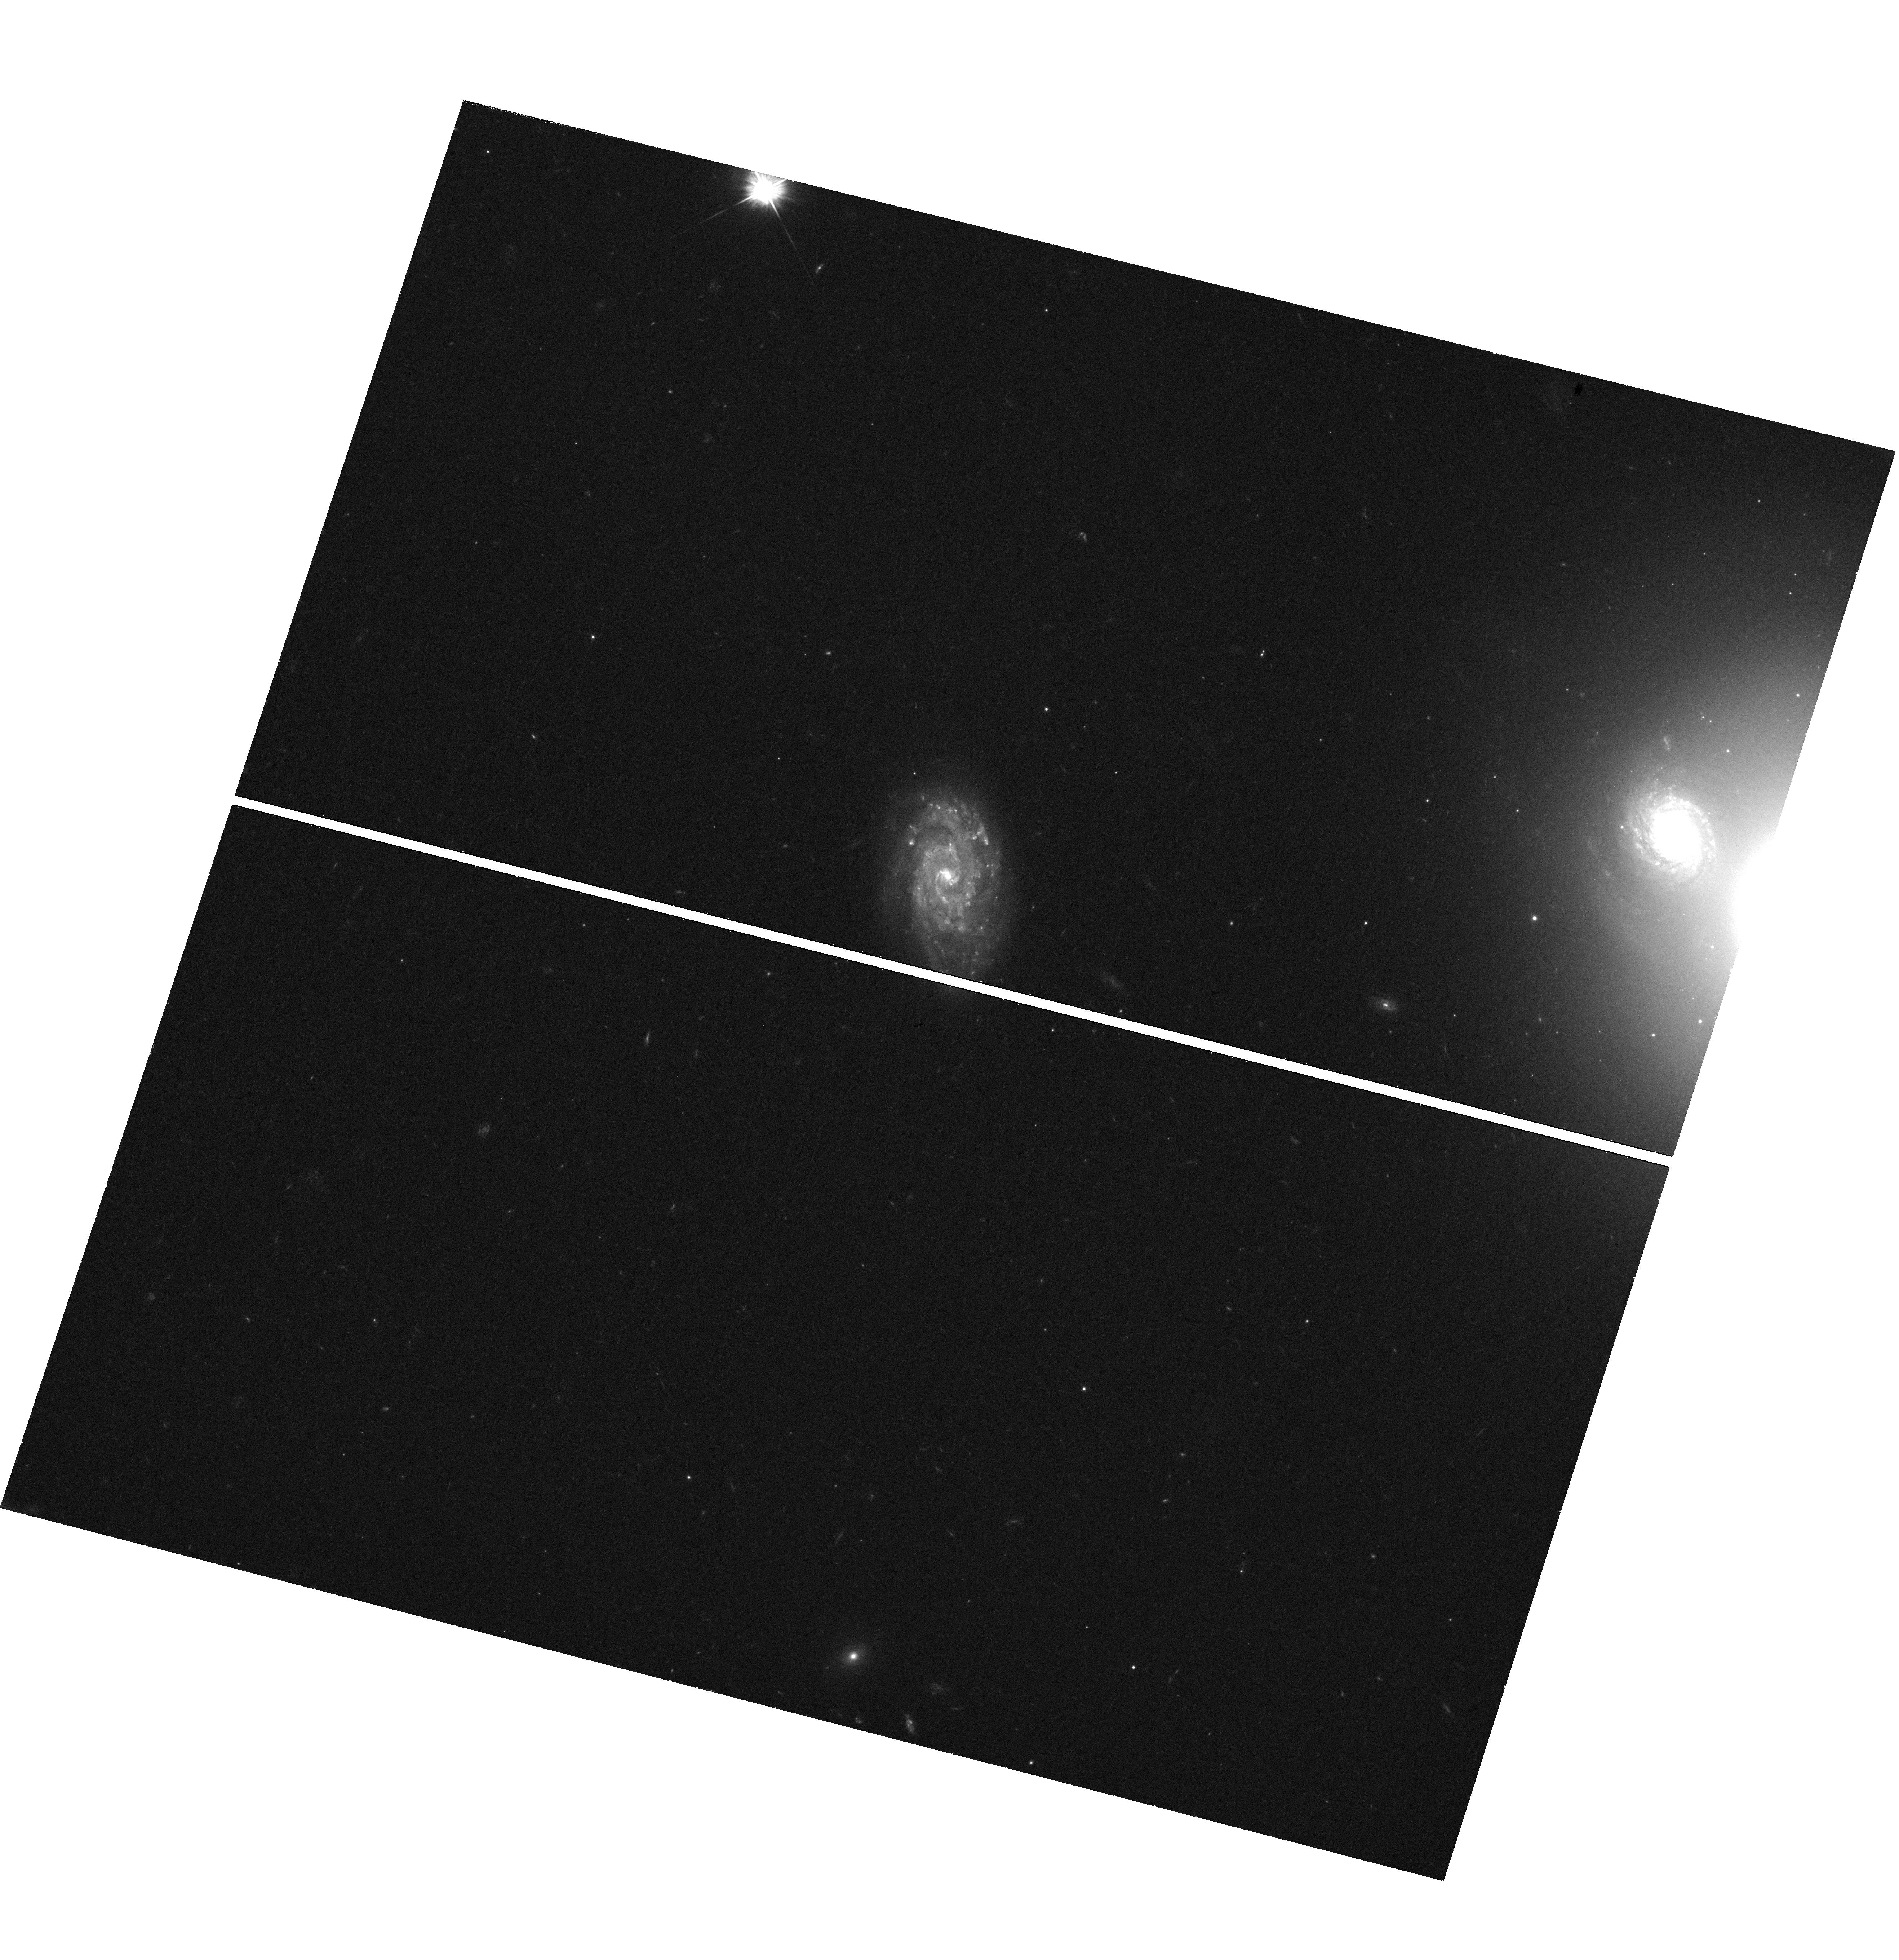
Target: CXOU-J122518.6+144545
Instrument: WFC3/UVIS
Filter: F475W
Exposure: 42 min
Observation ID: hst_13511_01_wfc3_uvis_f475w_icef01

CXOU J122518.6+144545: Type IIn supernova or hyperluminous X-ray source? (PI: Heida, Marianne)

In 2010 we reported the discovery of CXOU J122518.6+144545. A new Chandra observation in 2012 showed that it varies by more than a factor 10 in X-ray flux. This leaves us with two options: we either discovered a rare type IIn SN, or the second most luminous HLX thus far. Deeper Chandra observations combined with a new HST visit will decide between these scenarios. If CXO J1225 was a supernova, with these new data we will be able to identify the progenitor star. This will be only the second type IIn SN for which this is done. If instead the source is an HLX it is a strong candidate to contain an intermediate mass black hole. In this case the new Chandra data will give us information about its variability and the HST image will give us stronger constraints on the size of the optical source.